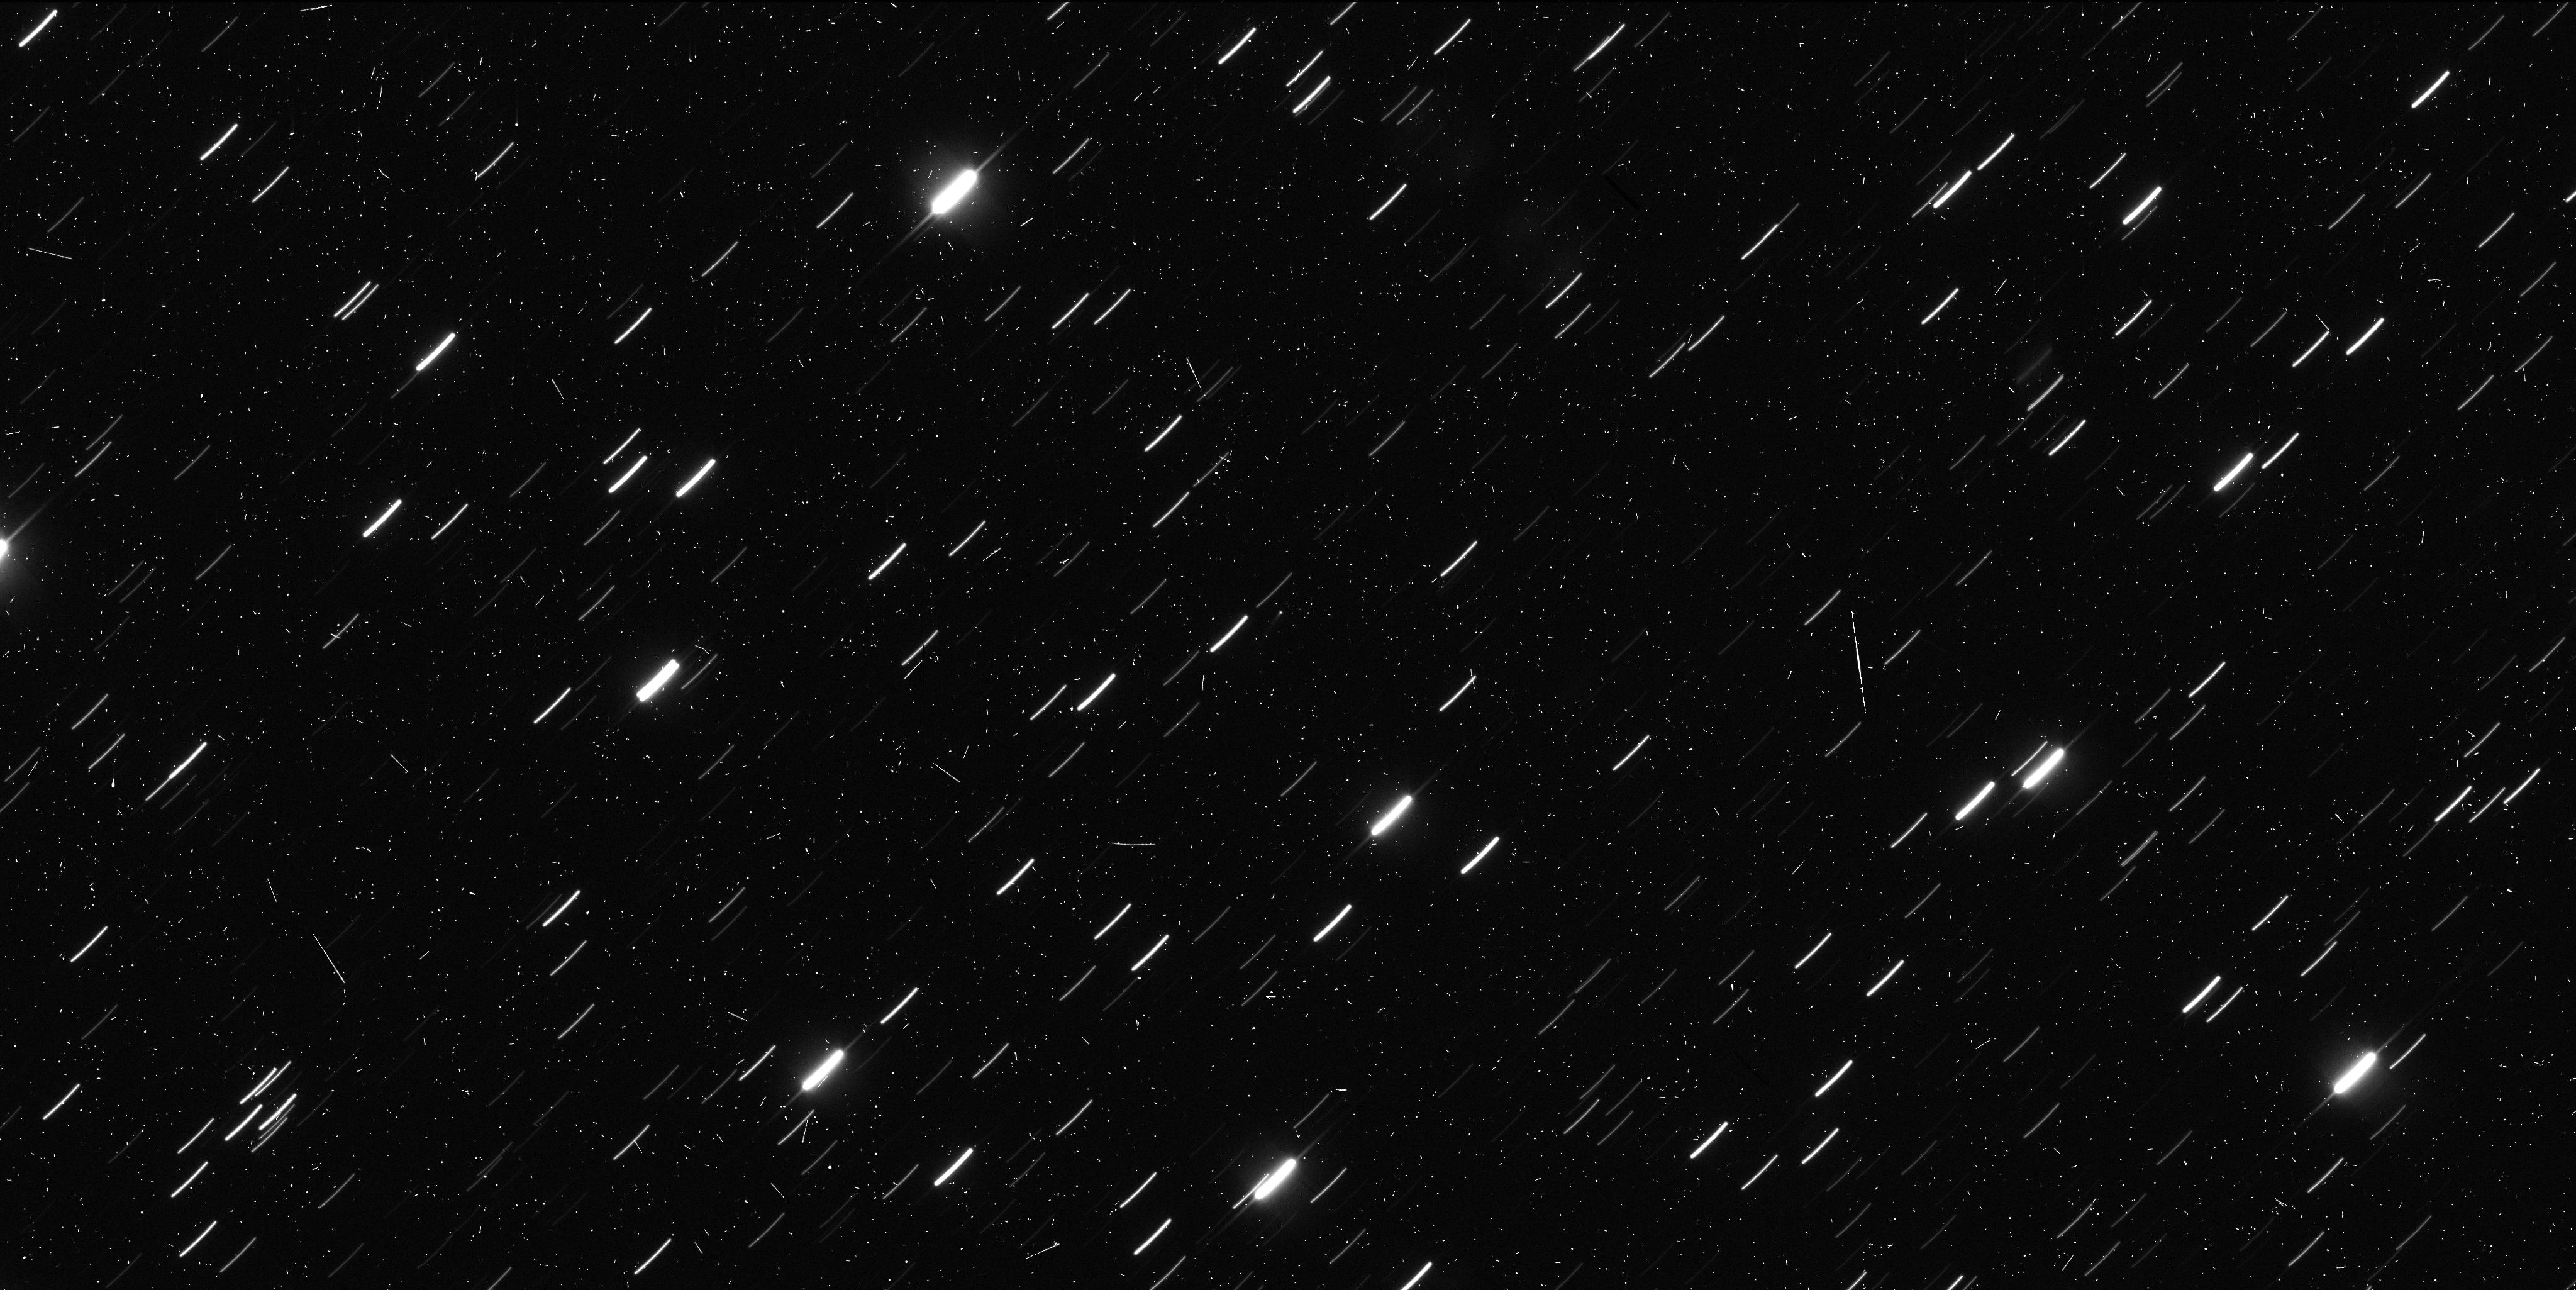
Target: 324P-LA-SAGRA. Instrument: WFC3/UVIS. Filter: F350LP. Exposure: 7 min. Observation ID: iczu02uoq

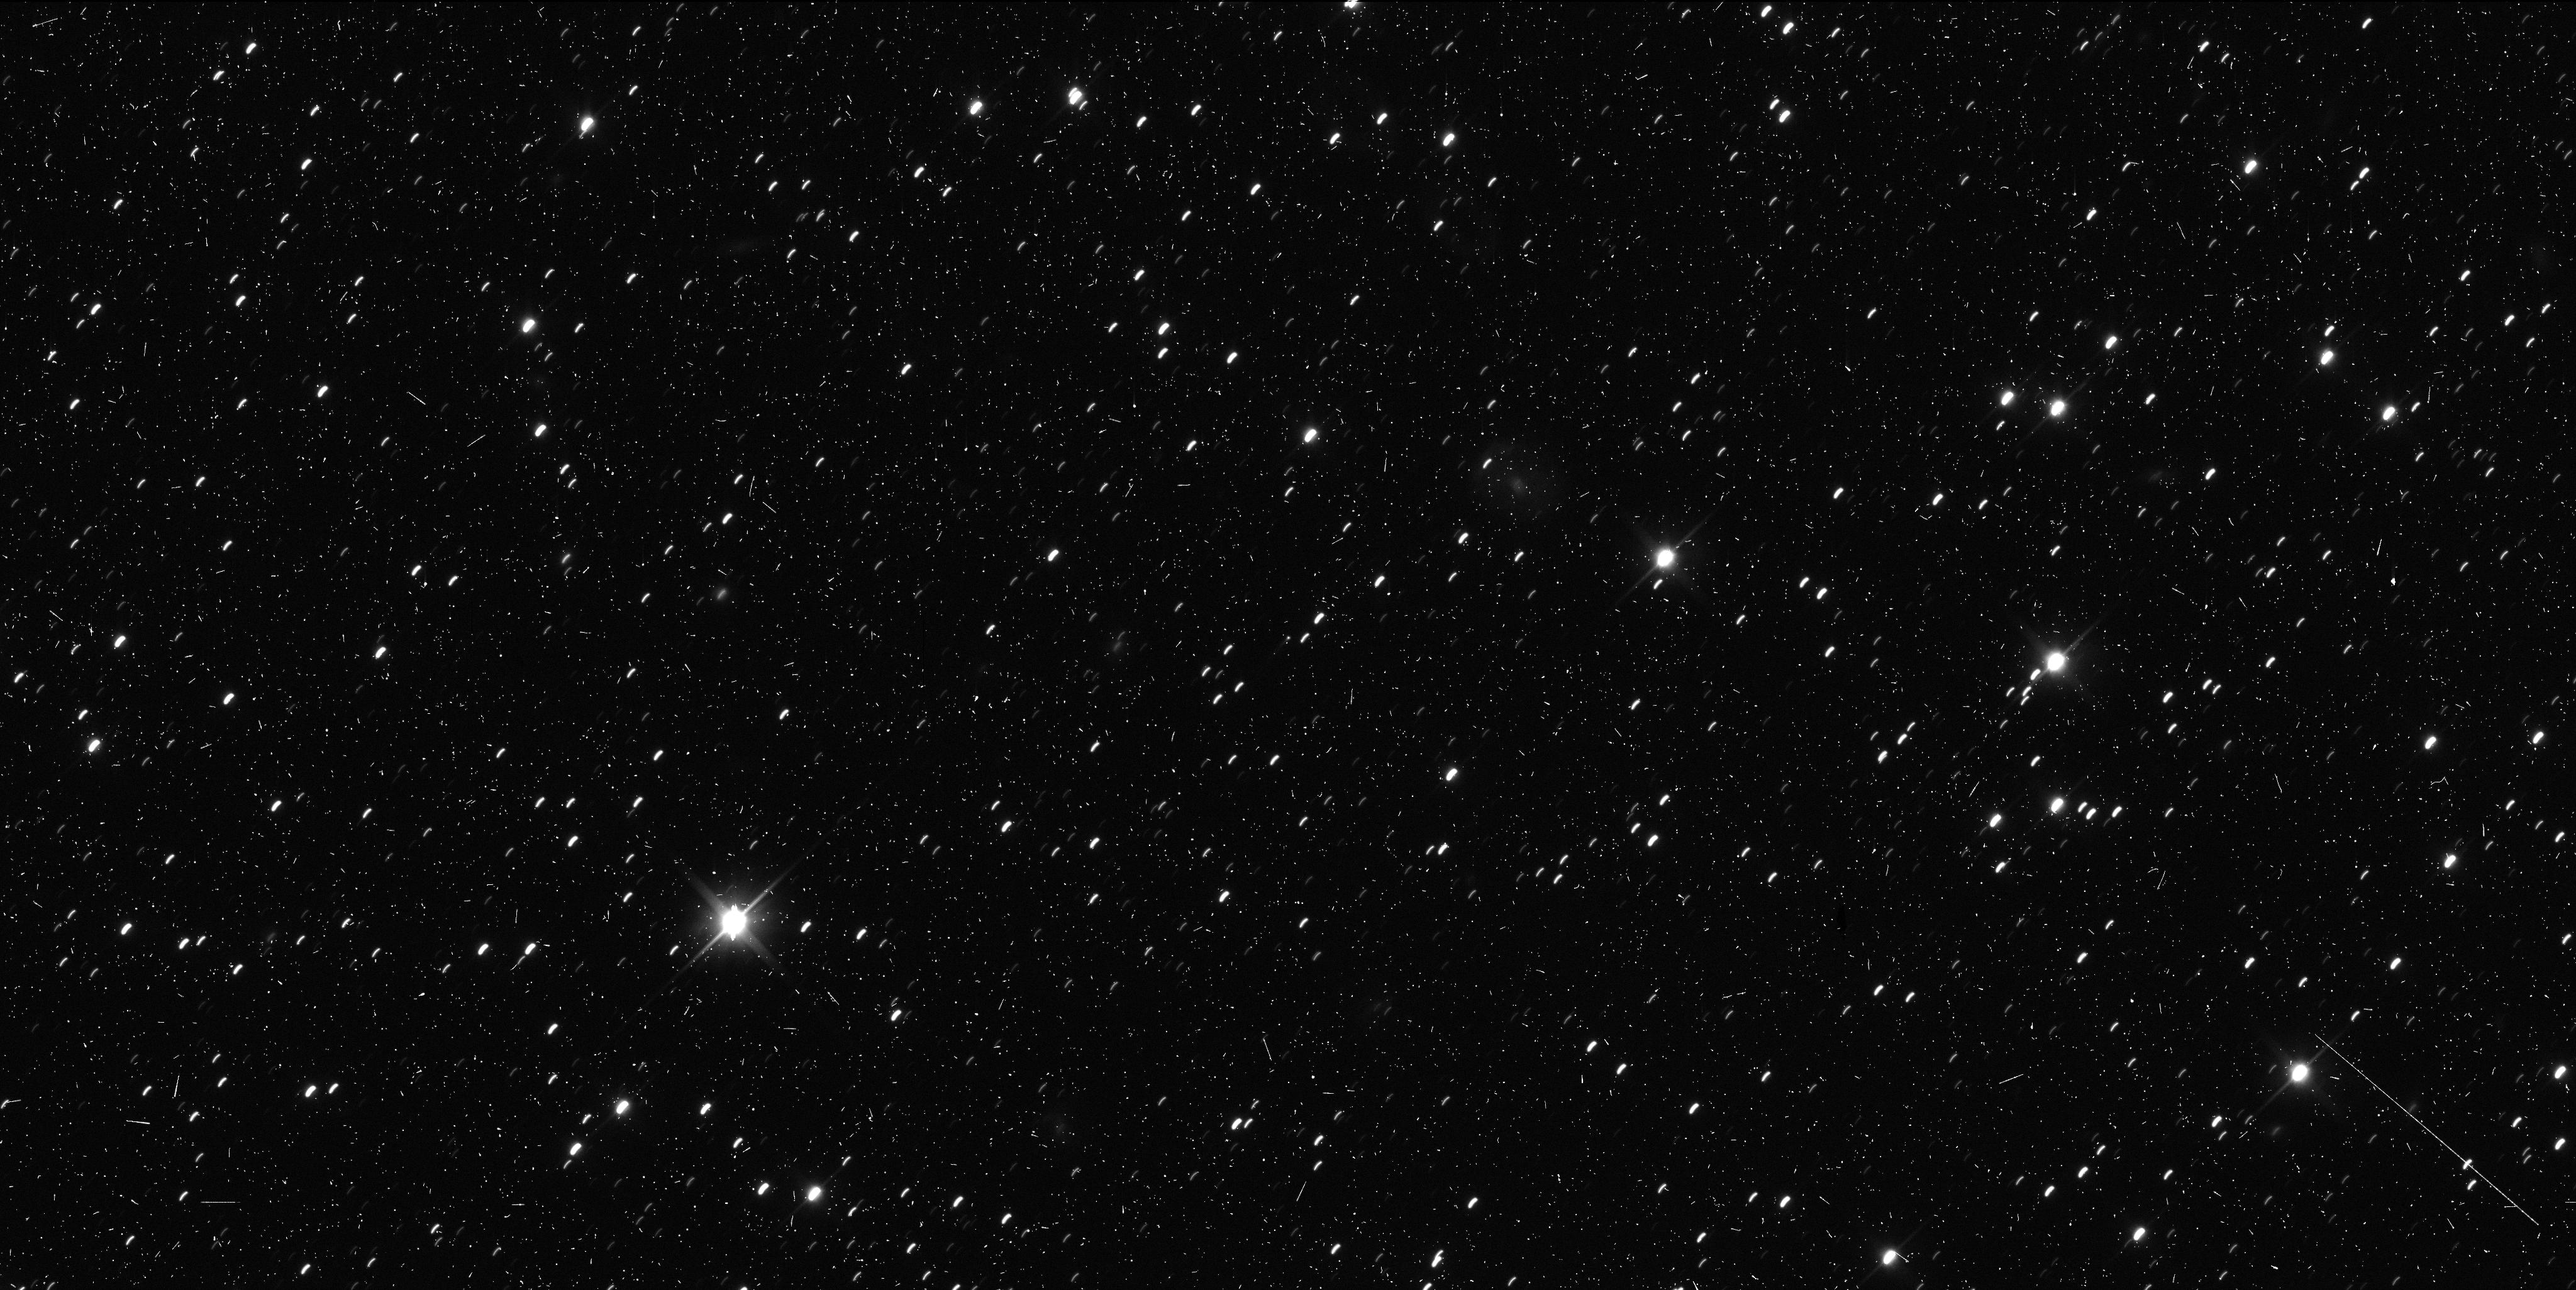
Target: 324P-LA-SAGRA. Instrument: WFC3/UVIS. Filter: F350LP. Exposure: 7 min. Observation ID: iczu01fuq

Hubble imaging of a newly discovered active asteroid (PI: Jewitt, David)

Active asteroids (also called main-belt comets or MBCs) have the orbital characteristics of asteroids but also show transient, comet-like activity caused by mass-loss. Examples of mass-loss likely caused by sublimation, impact, and rotational effects have been established, while numerous additional processes are capable of launching material from asteroids. We propose two orbtis of non-disruptive, target-of-opportunity observations of any newly discovered active asteroid in Cycle 23 in order to constrain the process driving the mass loss.